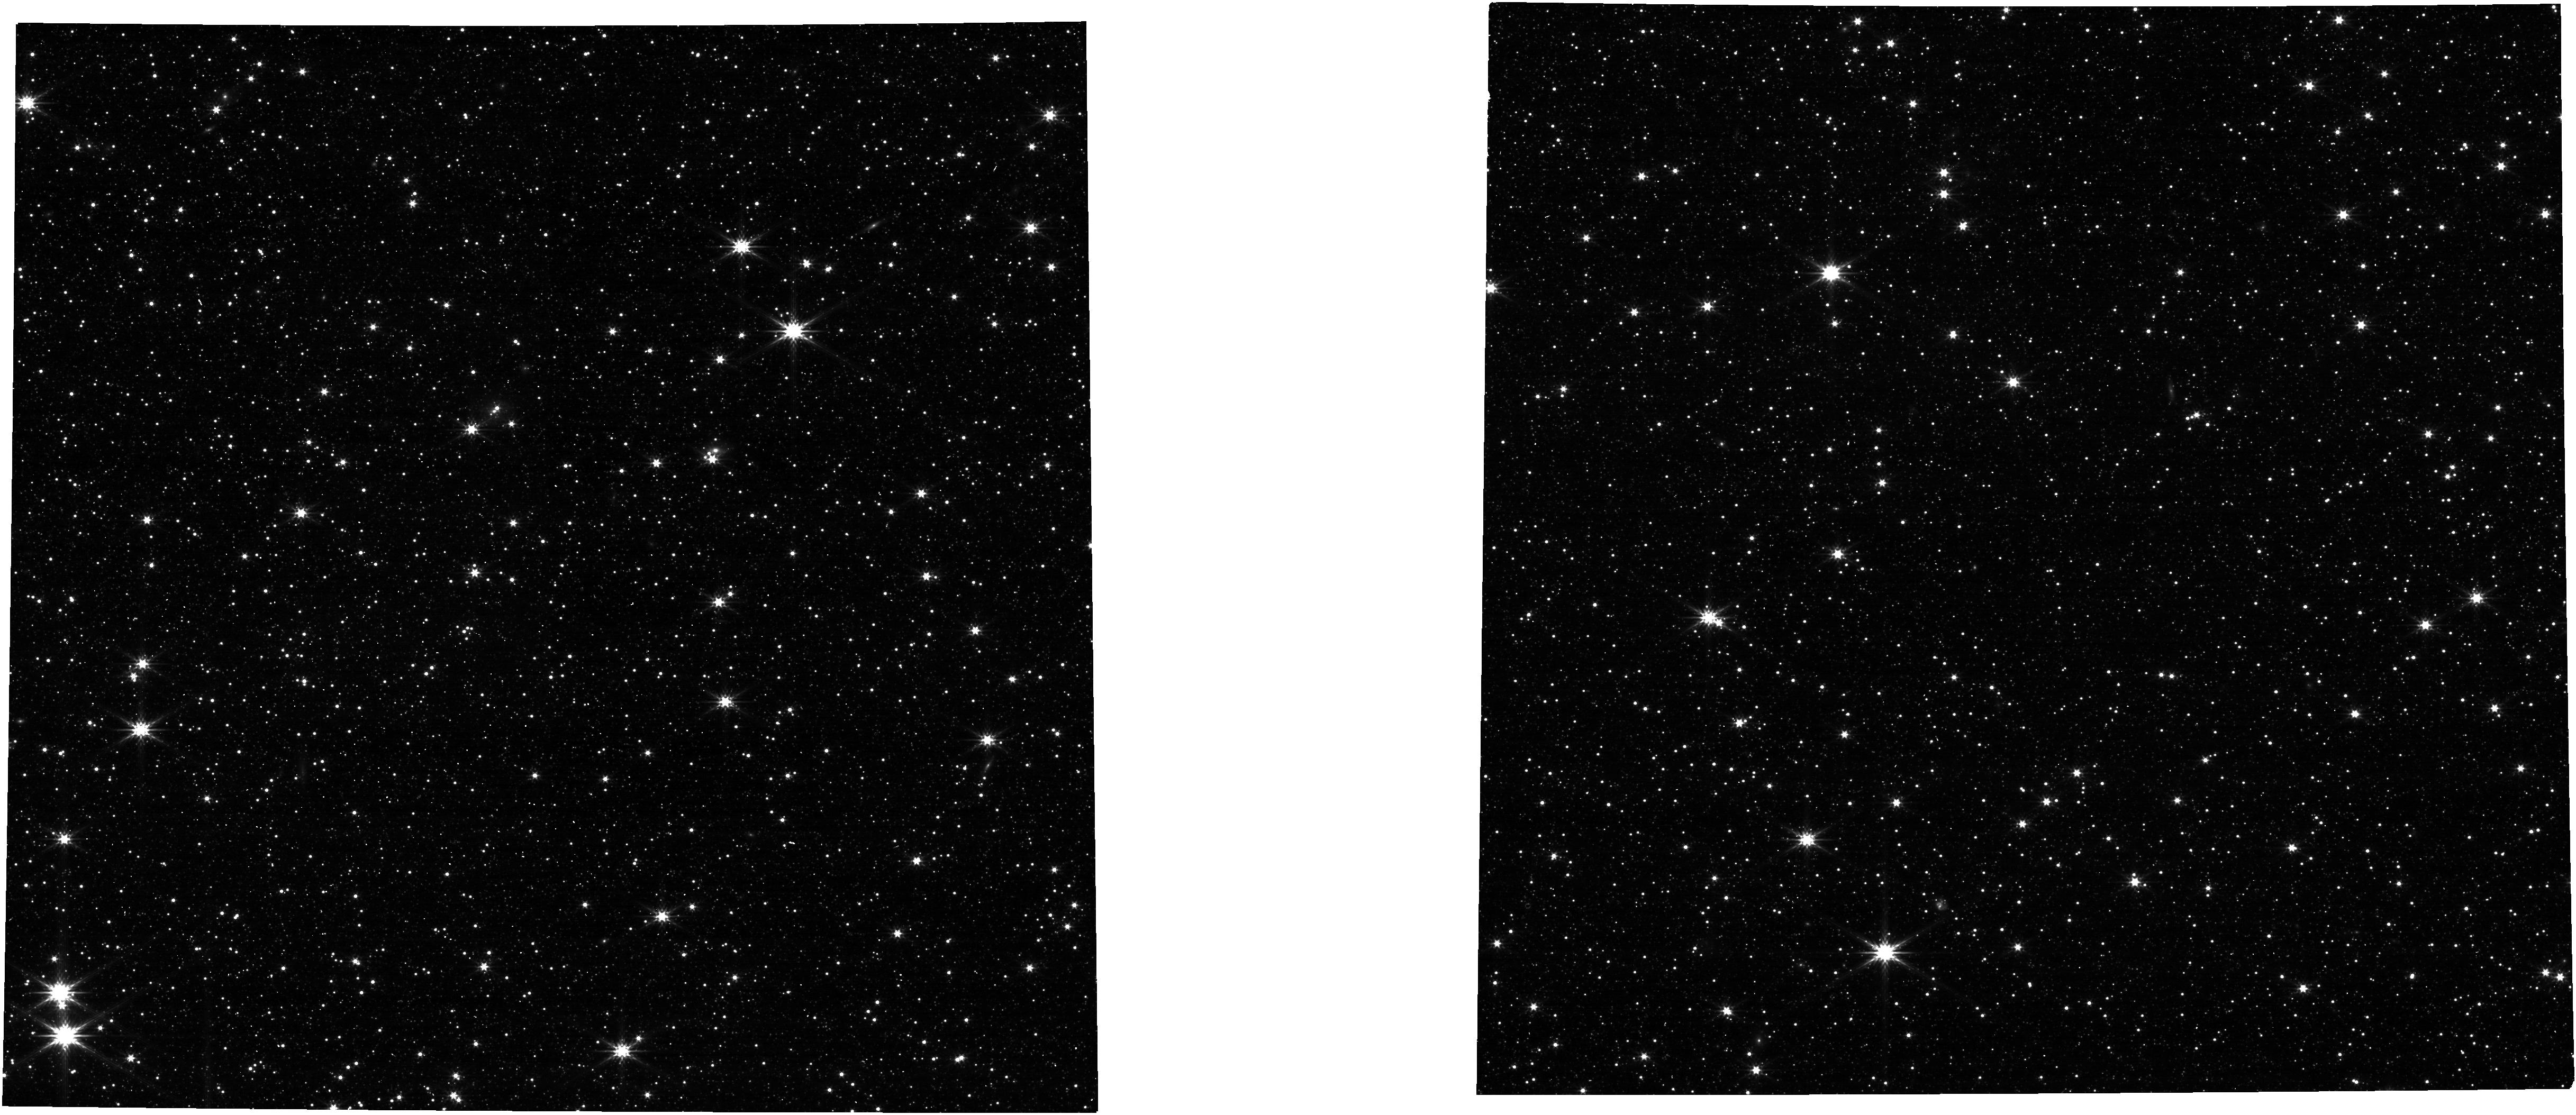
Target: LMC-ASTROM-FIELD. Instrument: NIRCAM. Filter: F277W. Exposure: 1 min. Observation ID: jw01072-o001_t001_nircam_clear-f277w

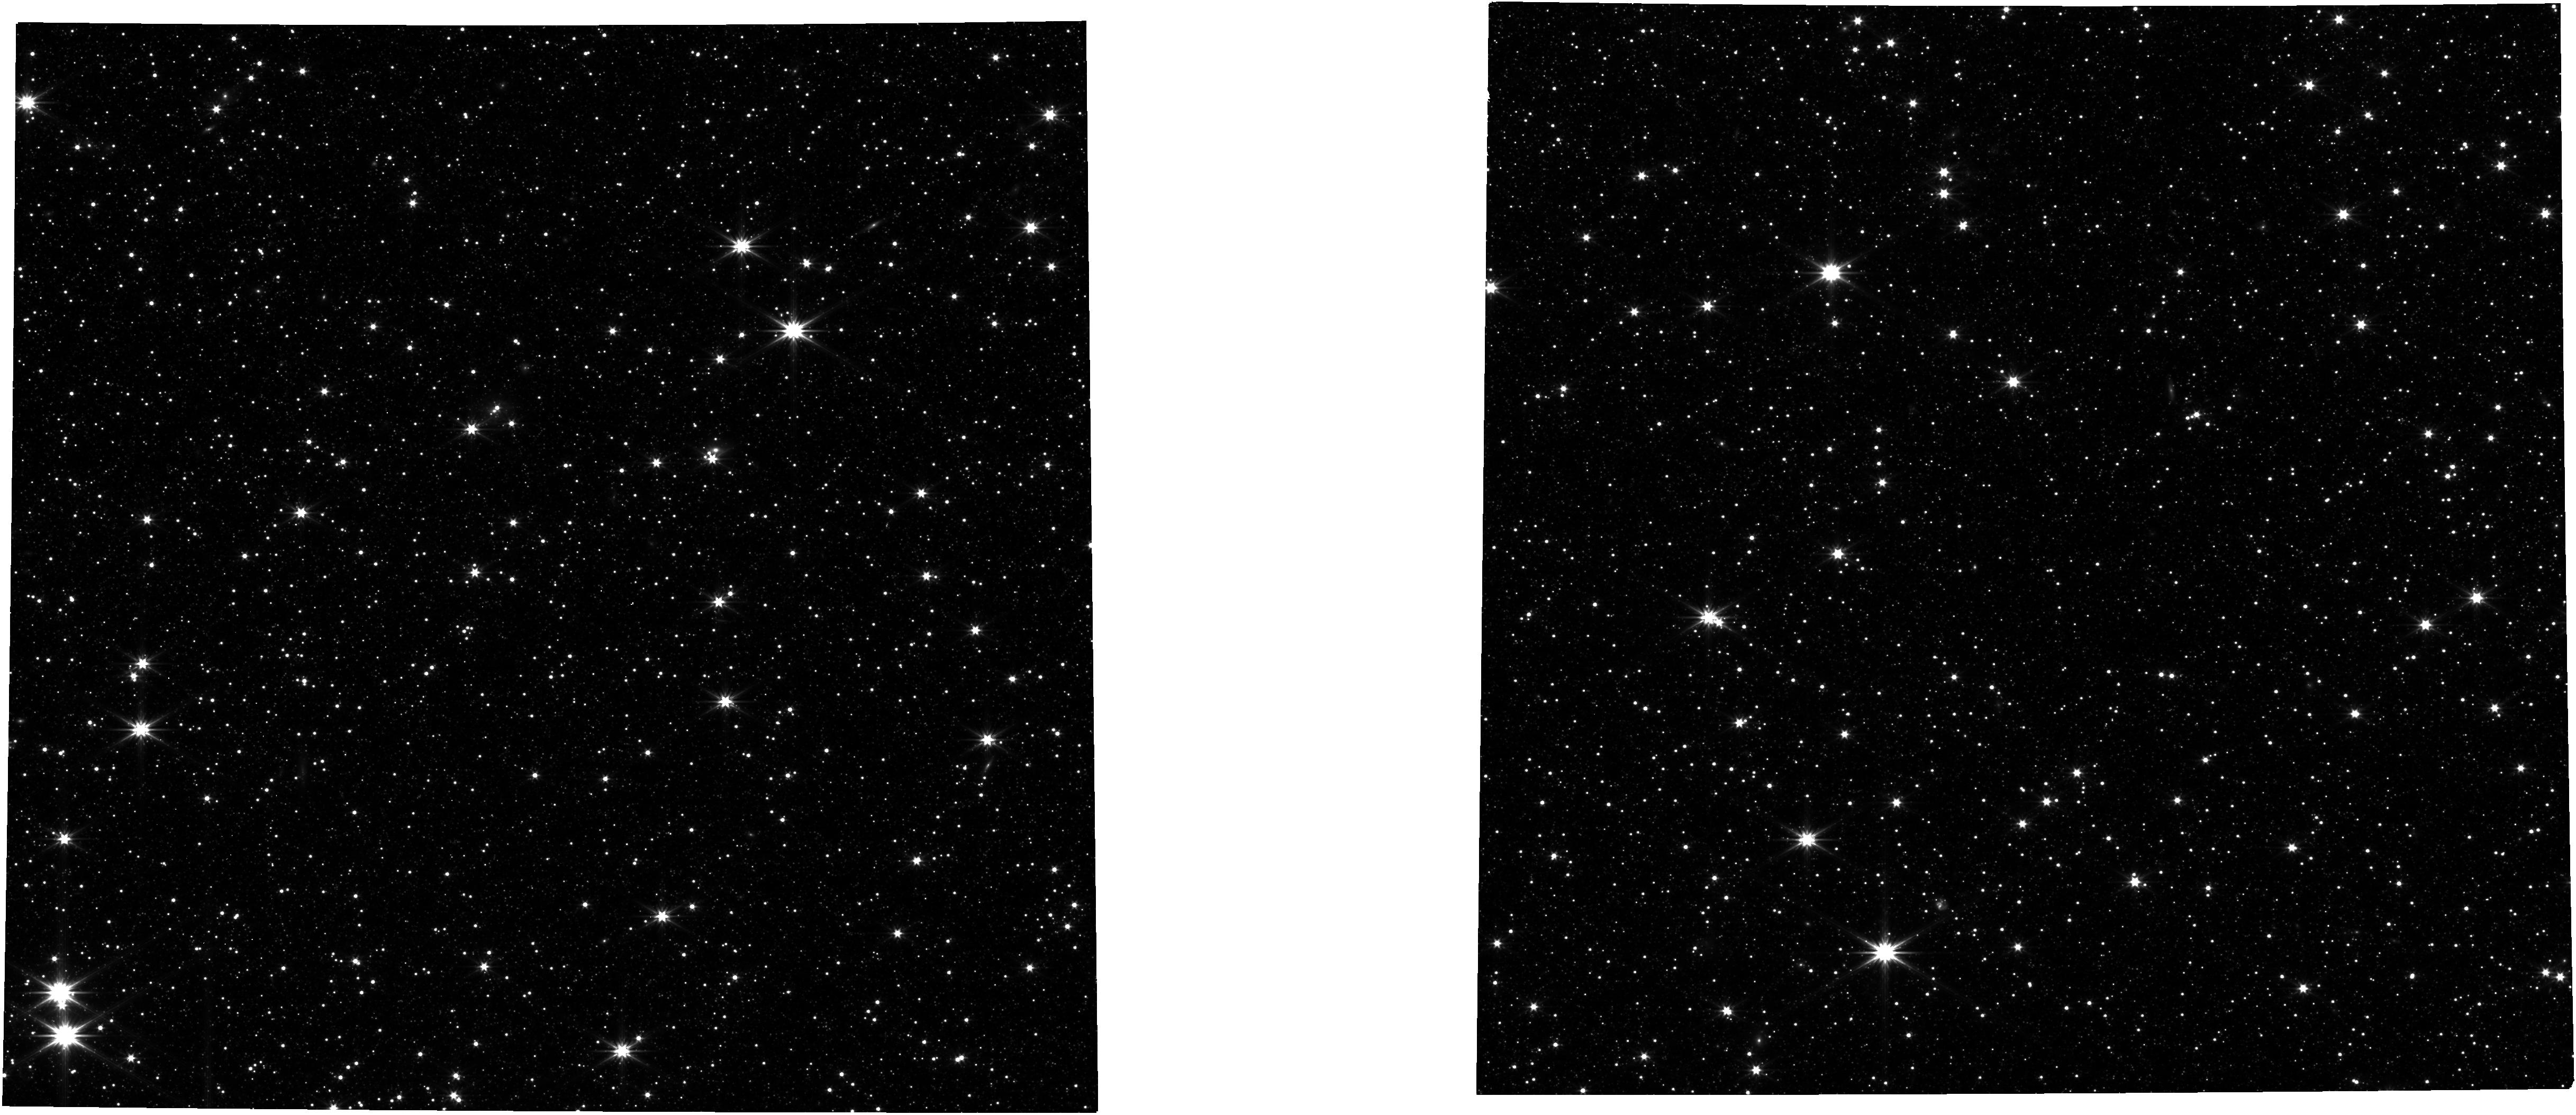
Target: LMC-ASTROM-FIELD. Instrument: NIRCAM. Filter: F322W2. Exposure: 3 min. Observation ID: jw01072-o001_t001_nircam_clear-f322w2

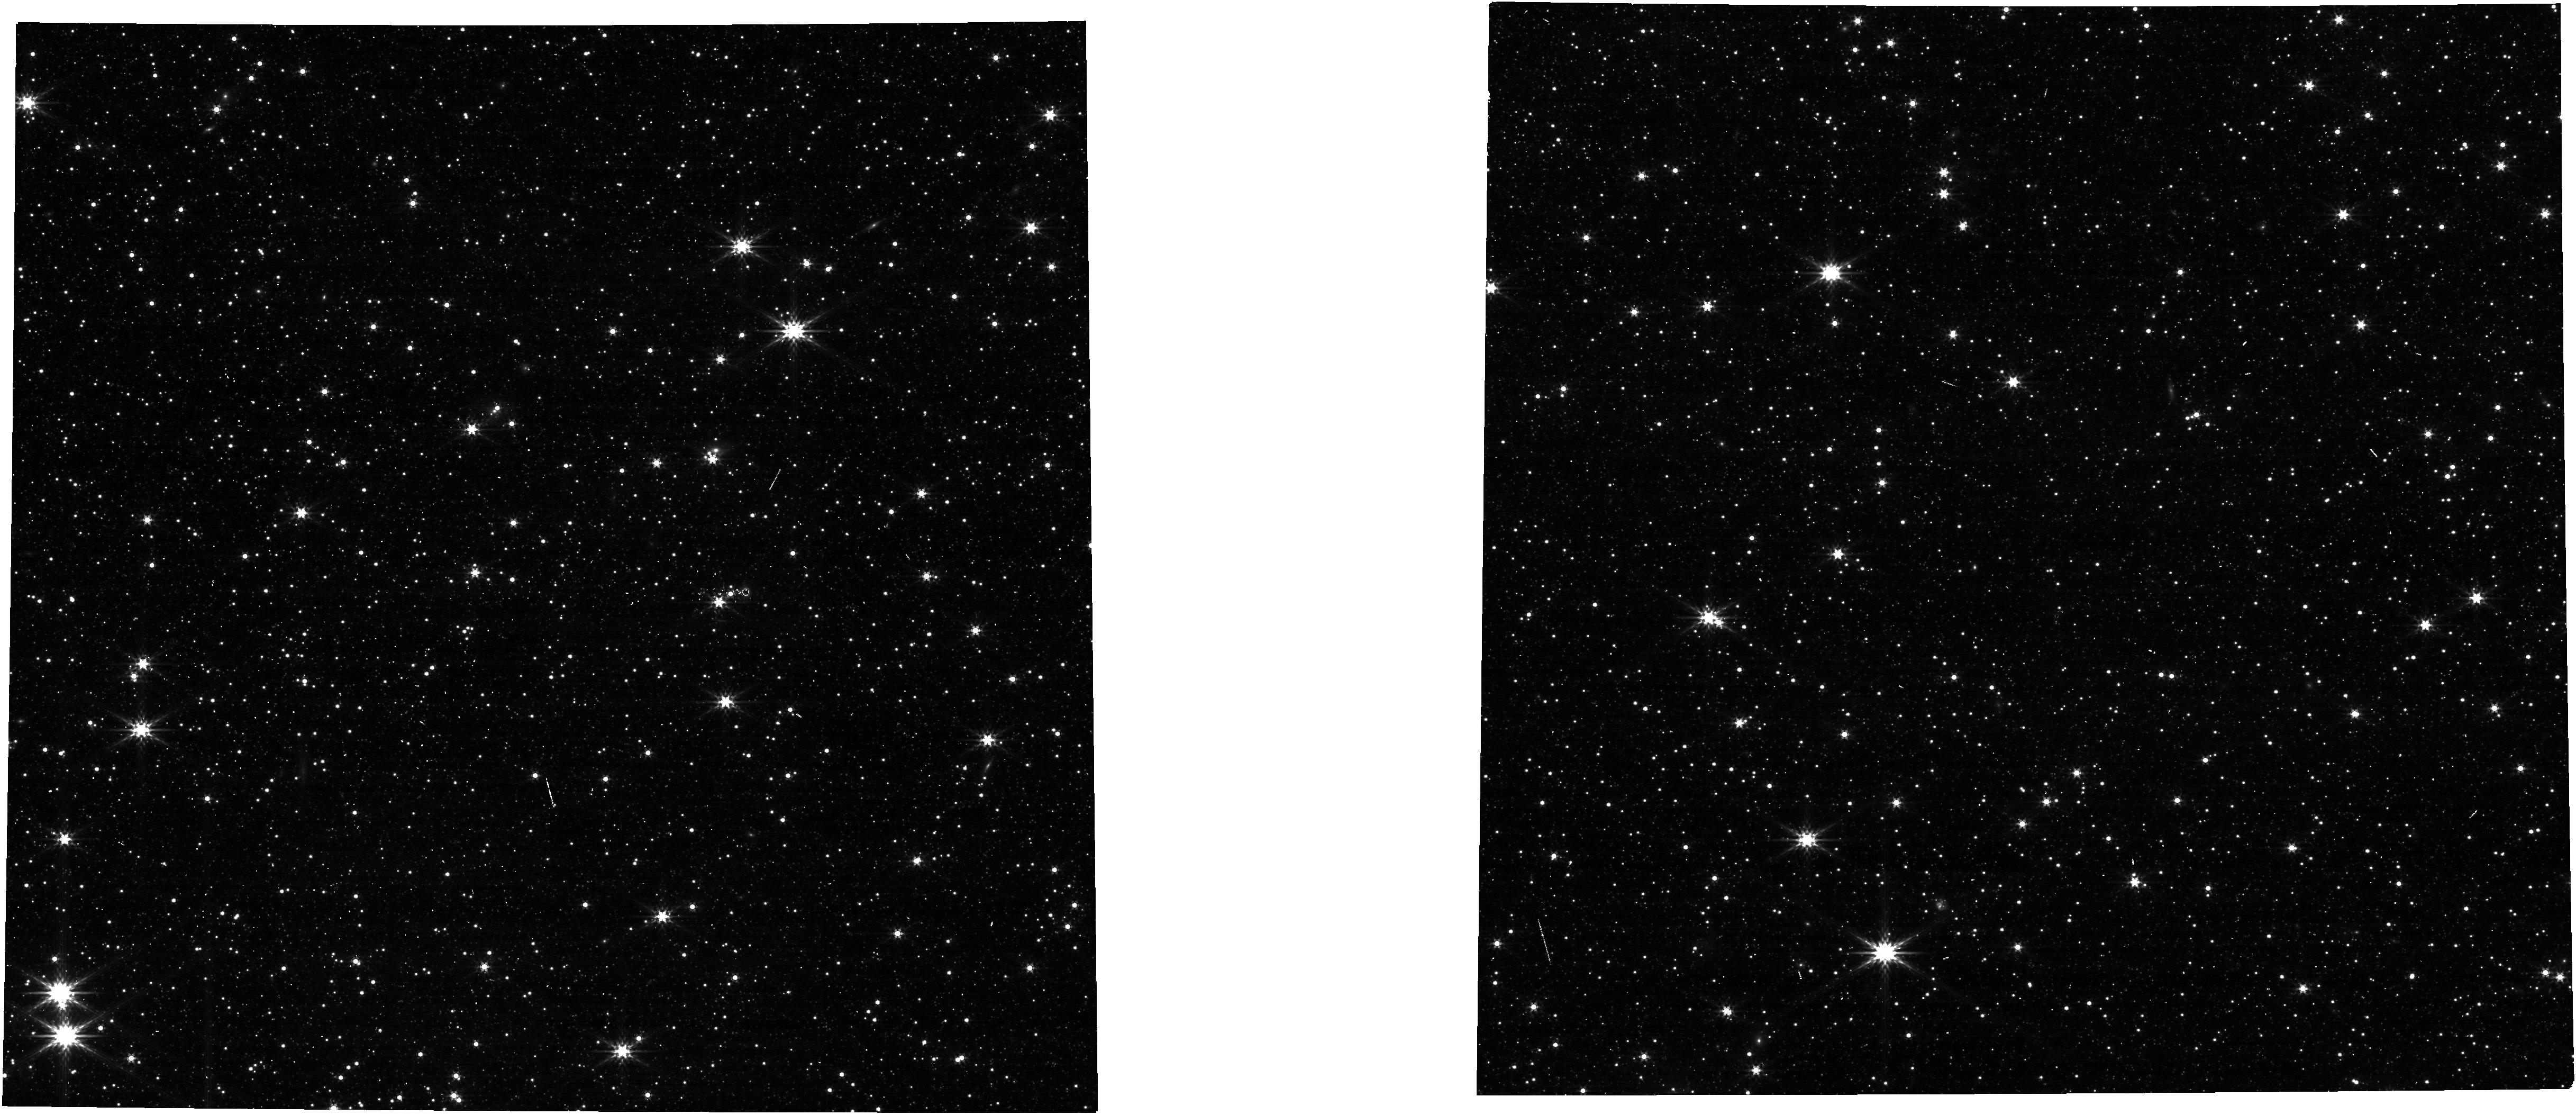
Target: LMC-ASTROM-FIELD. Instrument: NIRCAM. Filter: F356W. Exposure: 1 min. Observation ID: jw01072-o001_t001_nircam_clear-f356w

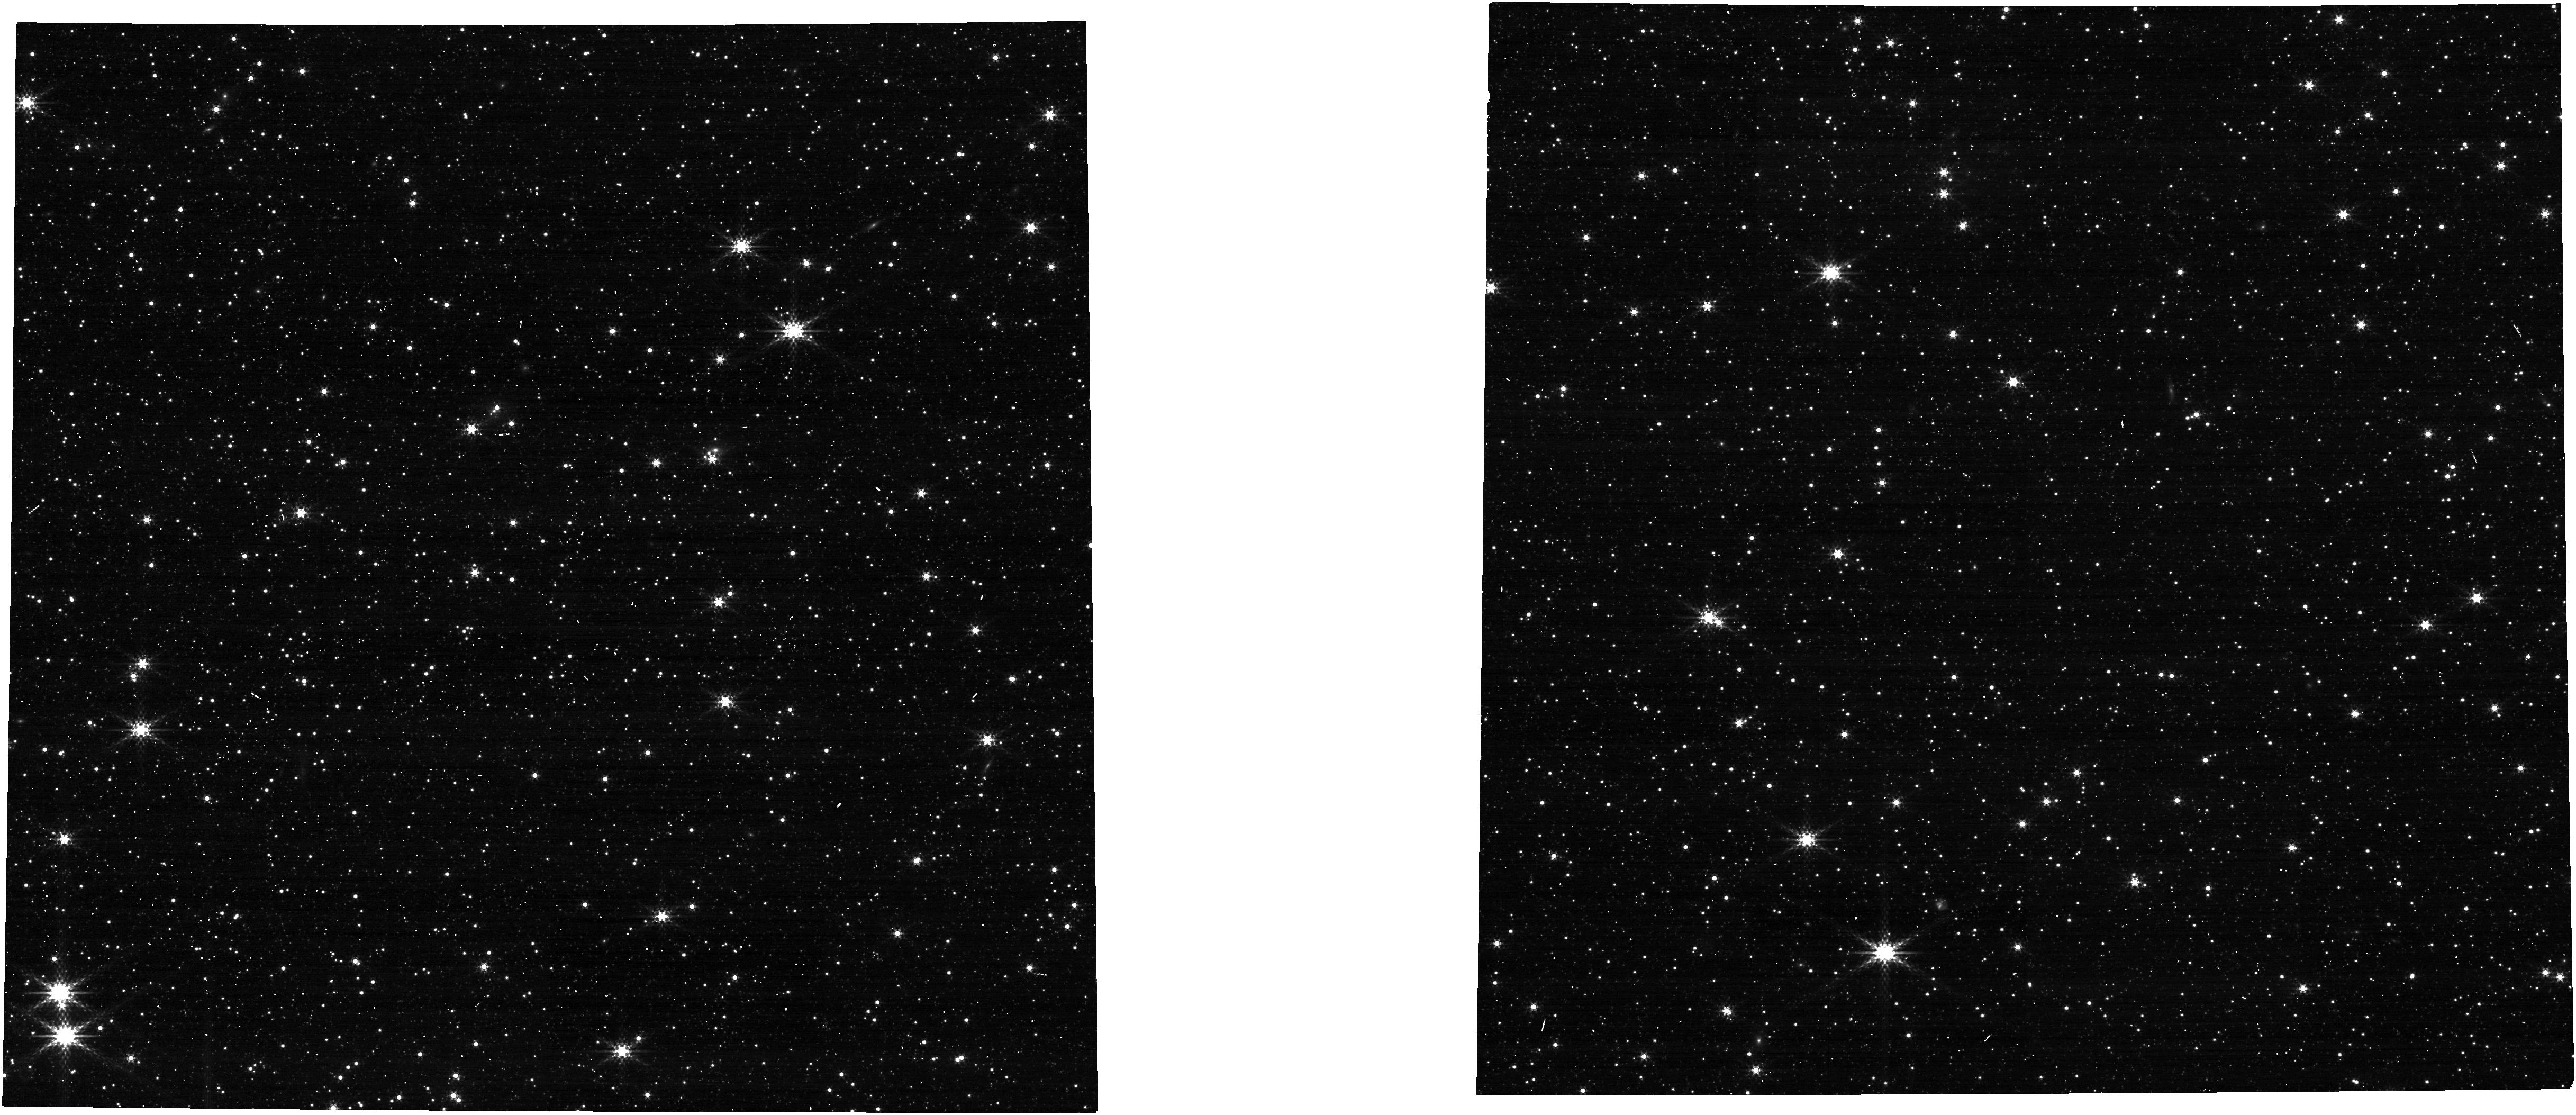
Target: LMC-ASTROM-FIELD. Instrument: NIRCAM. Filter: F335M. Exposure: 1 min. Observation ID: jw01072-o001_t001_nircam_clear-f335m

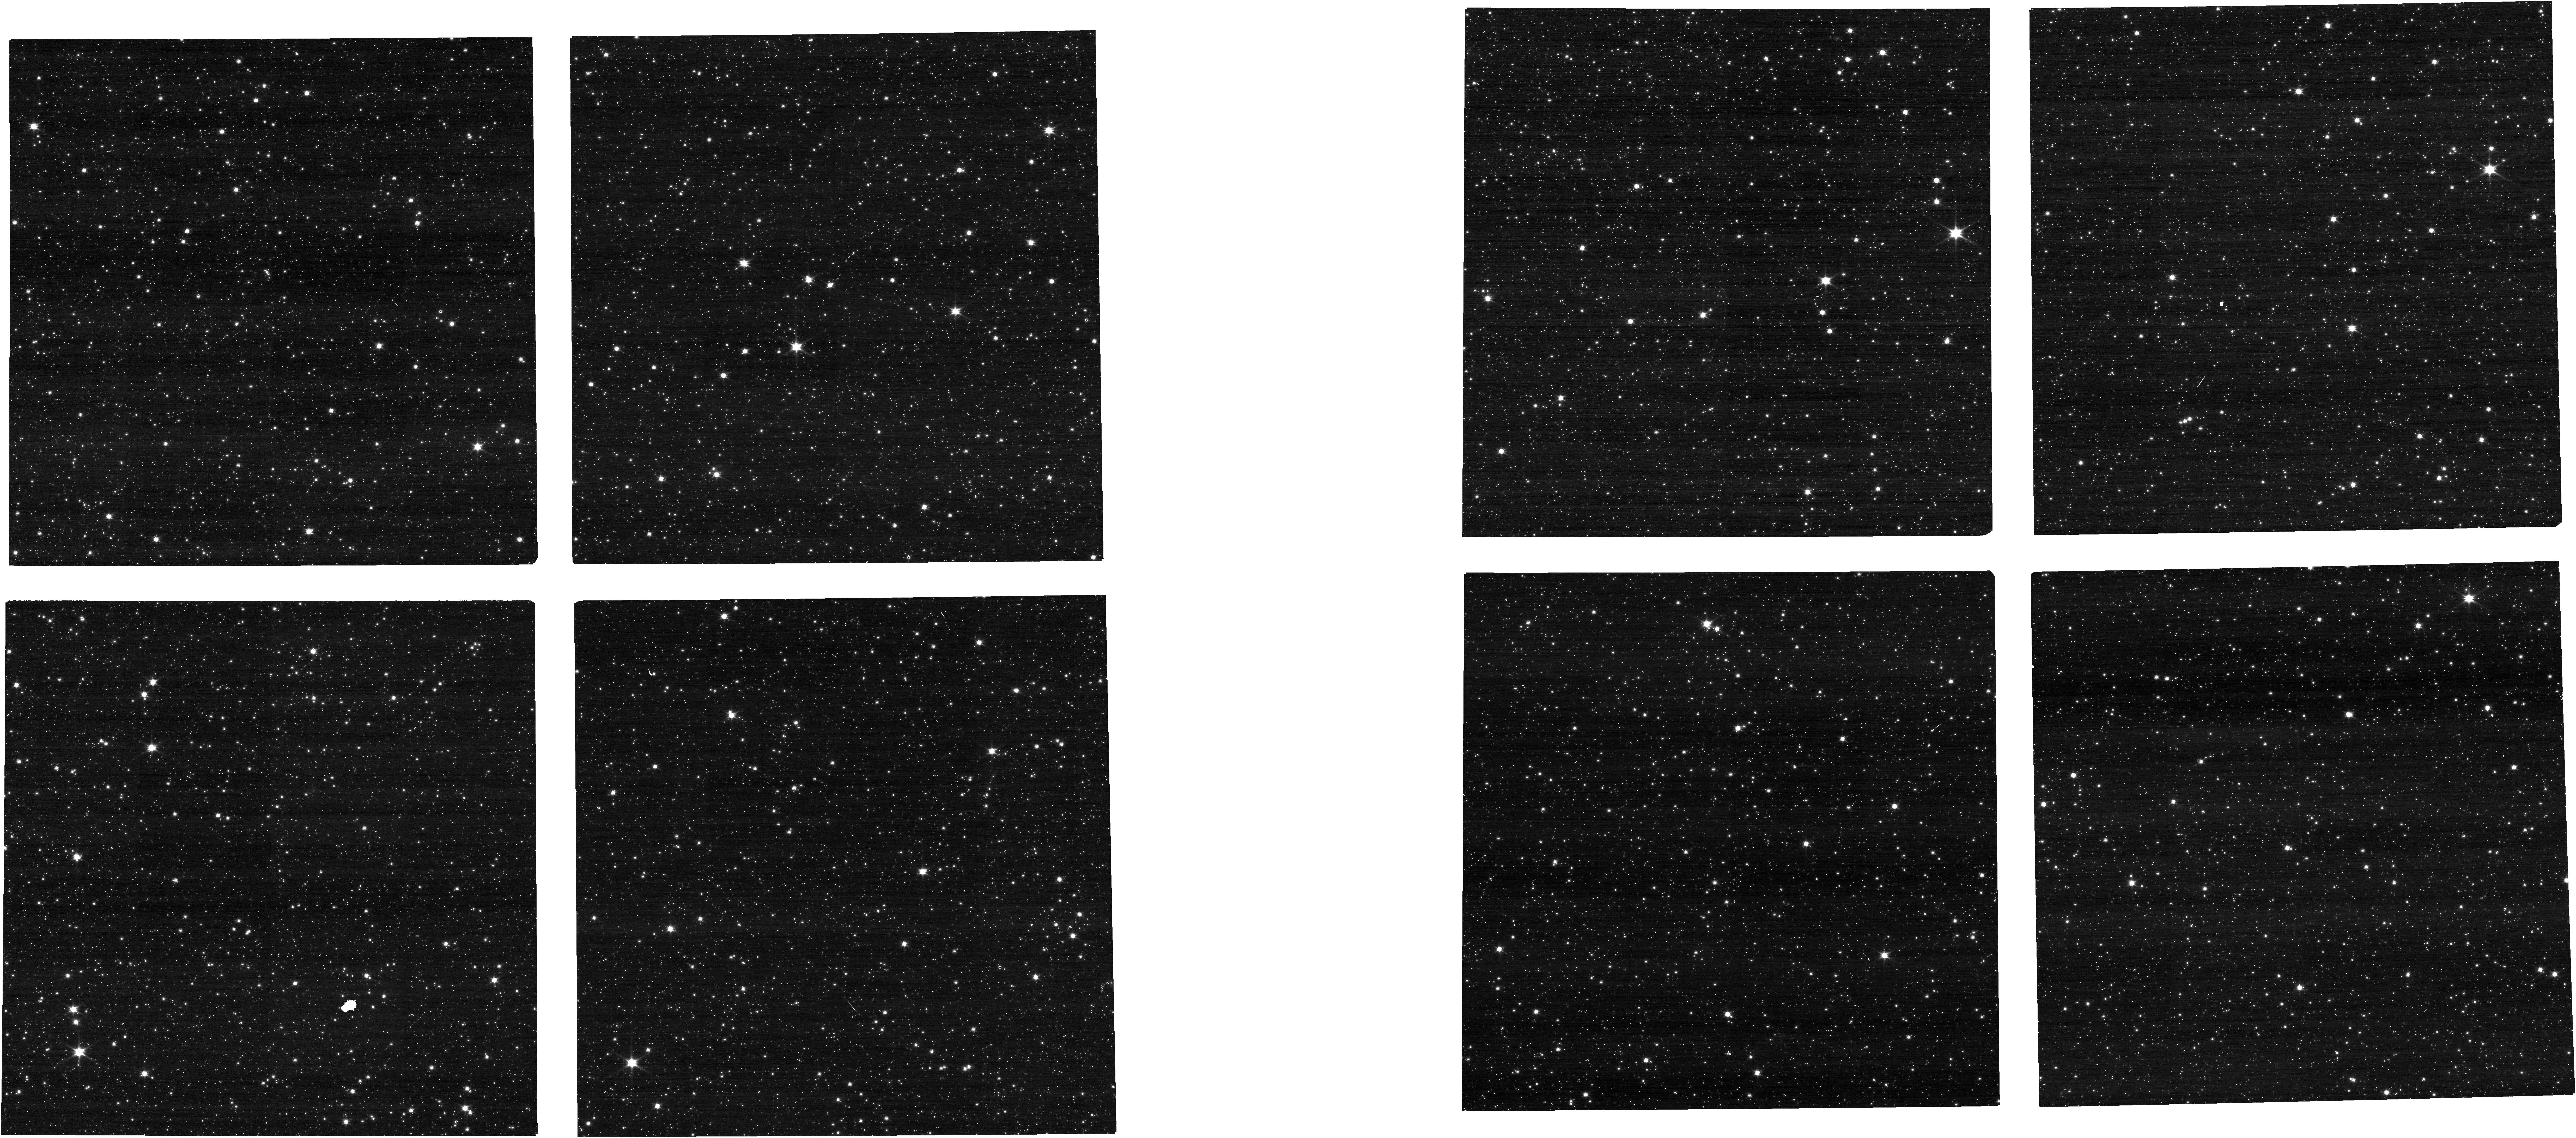
Target: LMC-ASTROM-FIELD. Instrument: NIRCAM. Filter: F070W. Exposure: 1 min. Observation ID: jw01072-o001_t001_nircam_clear-f070w

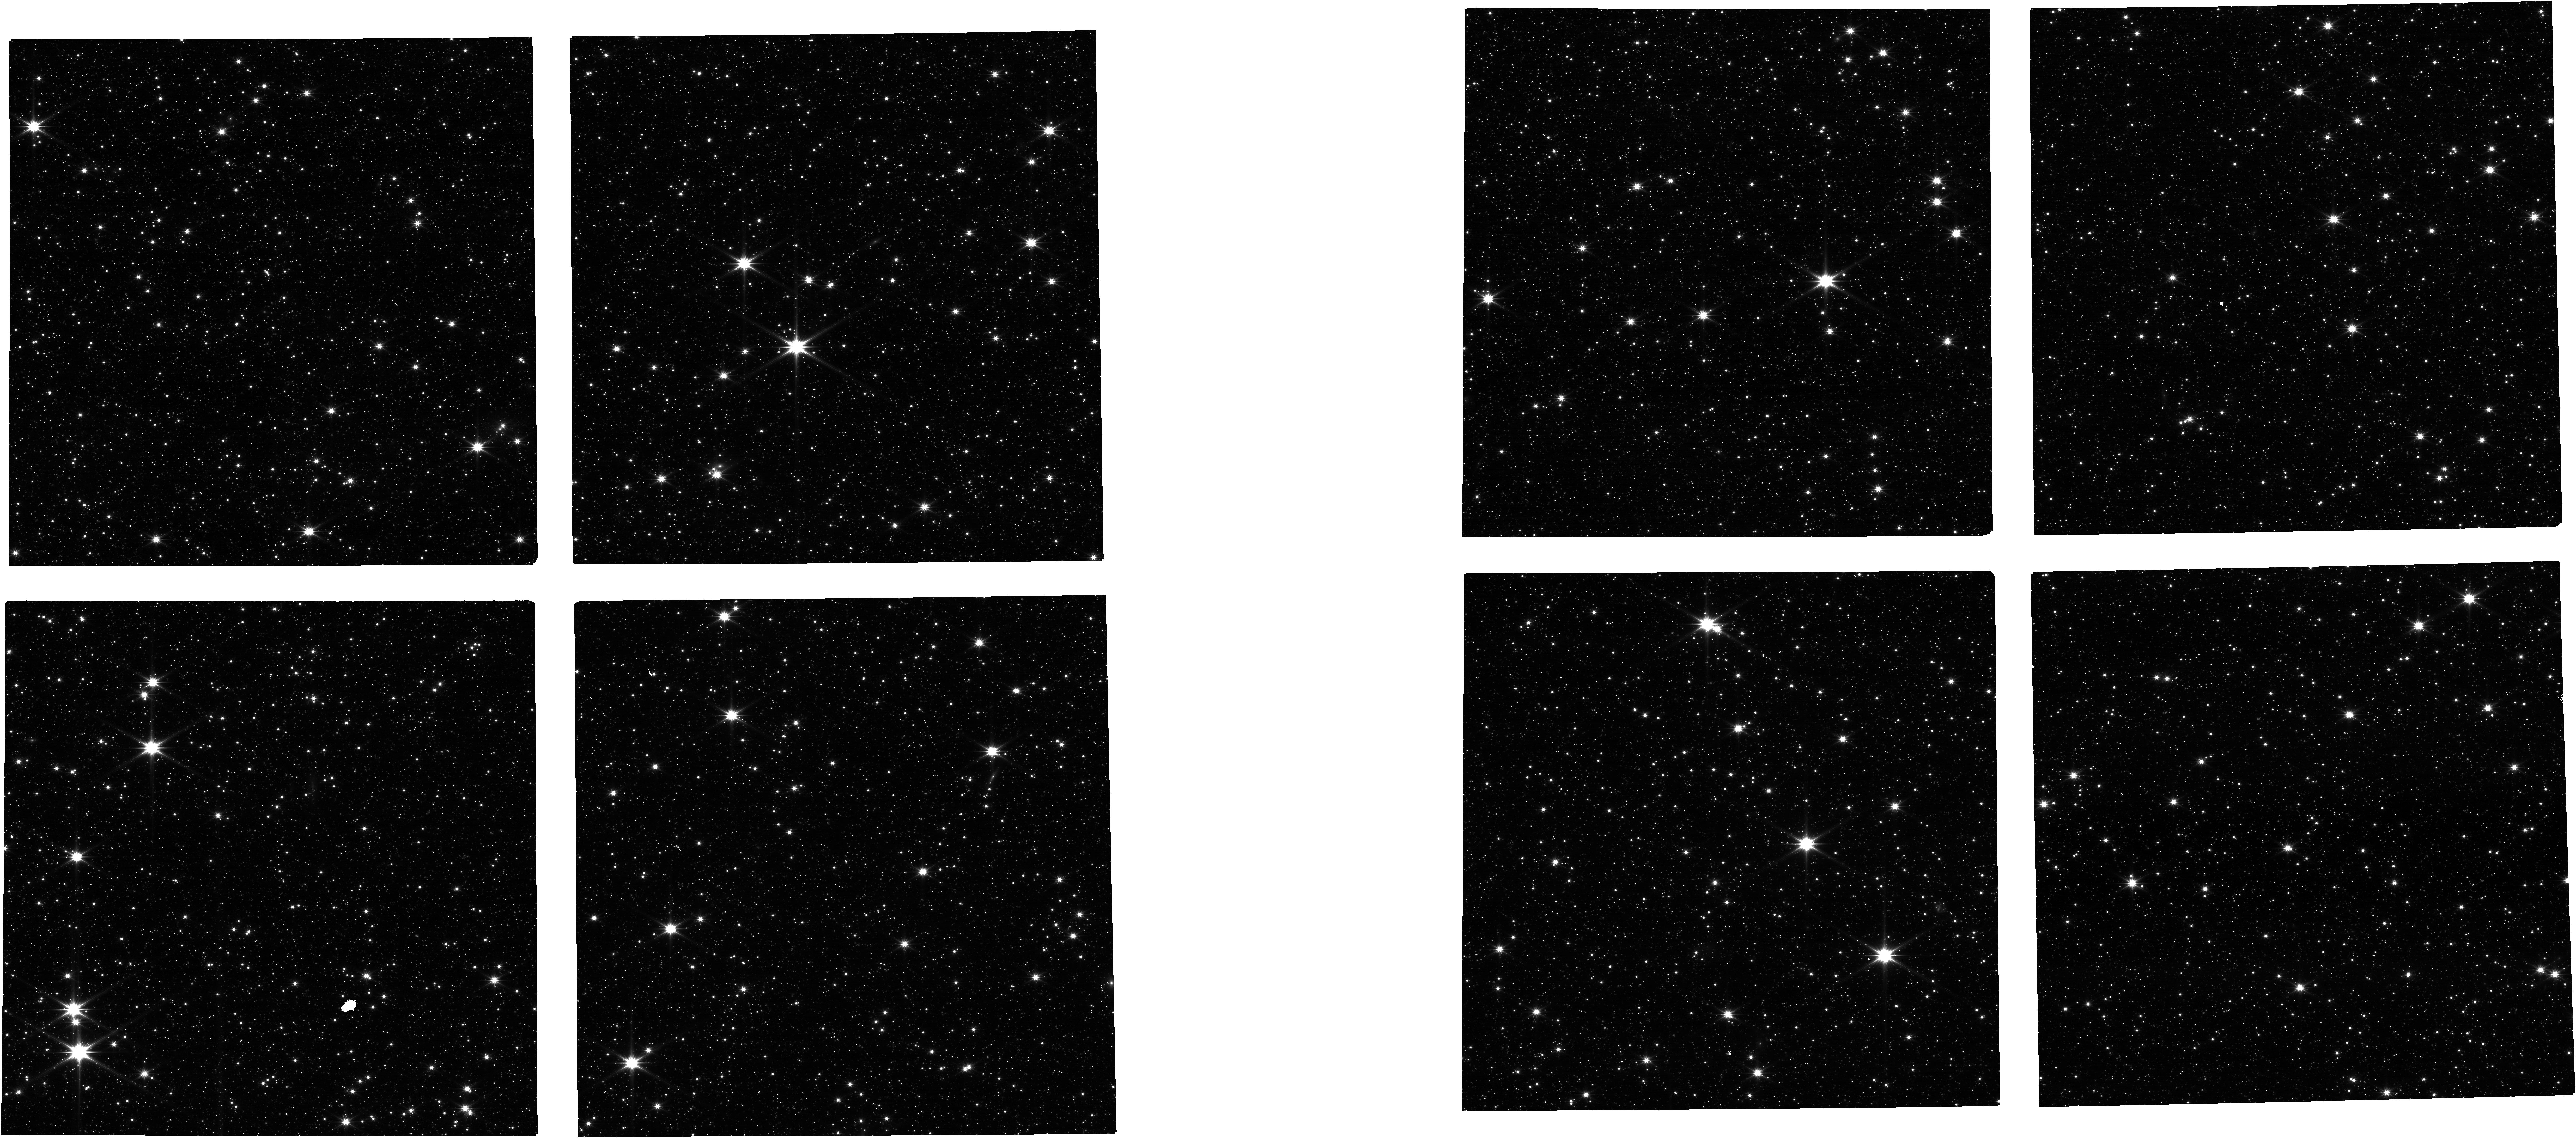
Target: LMC-ASTROM-FIELD. Instrument: NIRCAM. Filter: F150W2. Exposure: 1 min. Observation ID: jw01072-o001_t001_nircam_clear-f150w2

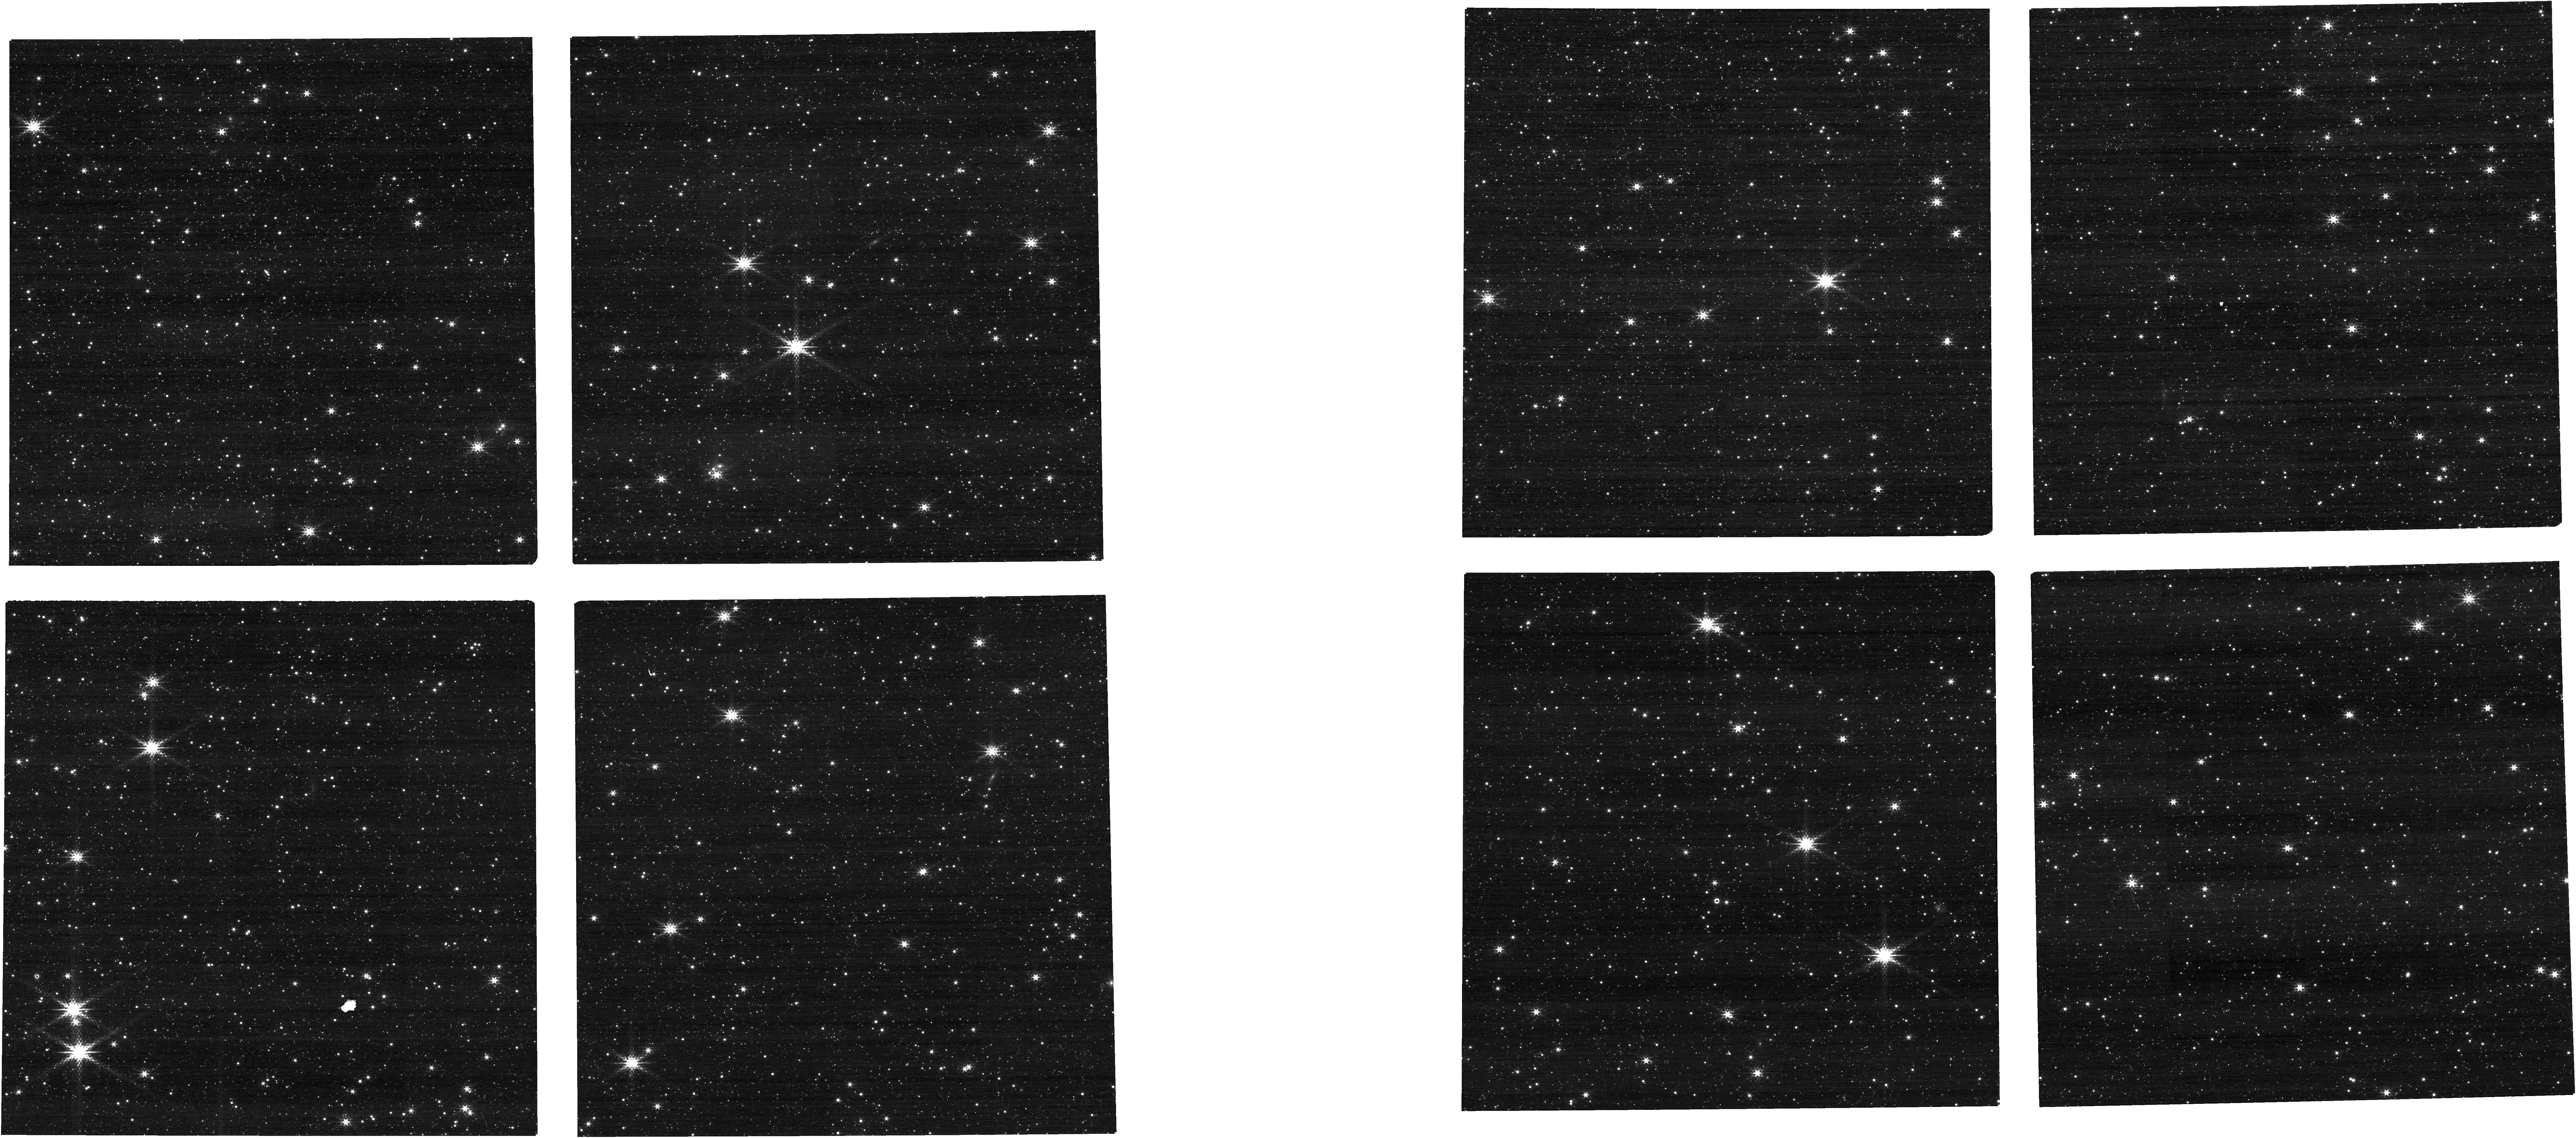
Target: LMC-ASTROM-FIELD. Instrument: NIRCAM. Filter: F210M. Exposure: 1 min. Observation ID: jw01072-o001_t001_nircam_clear-f210m

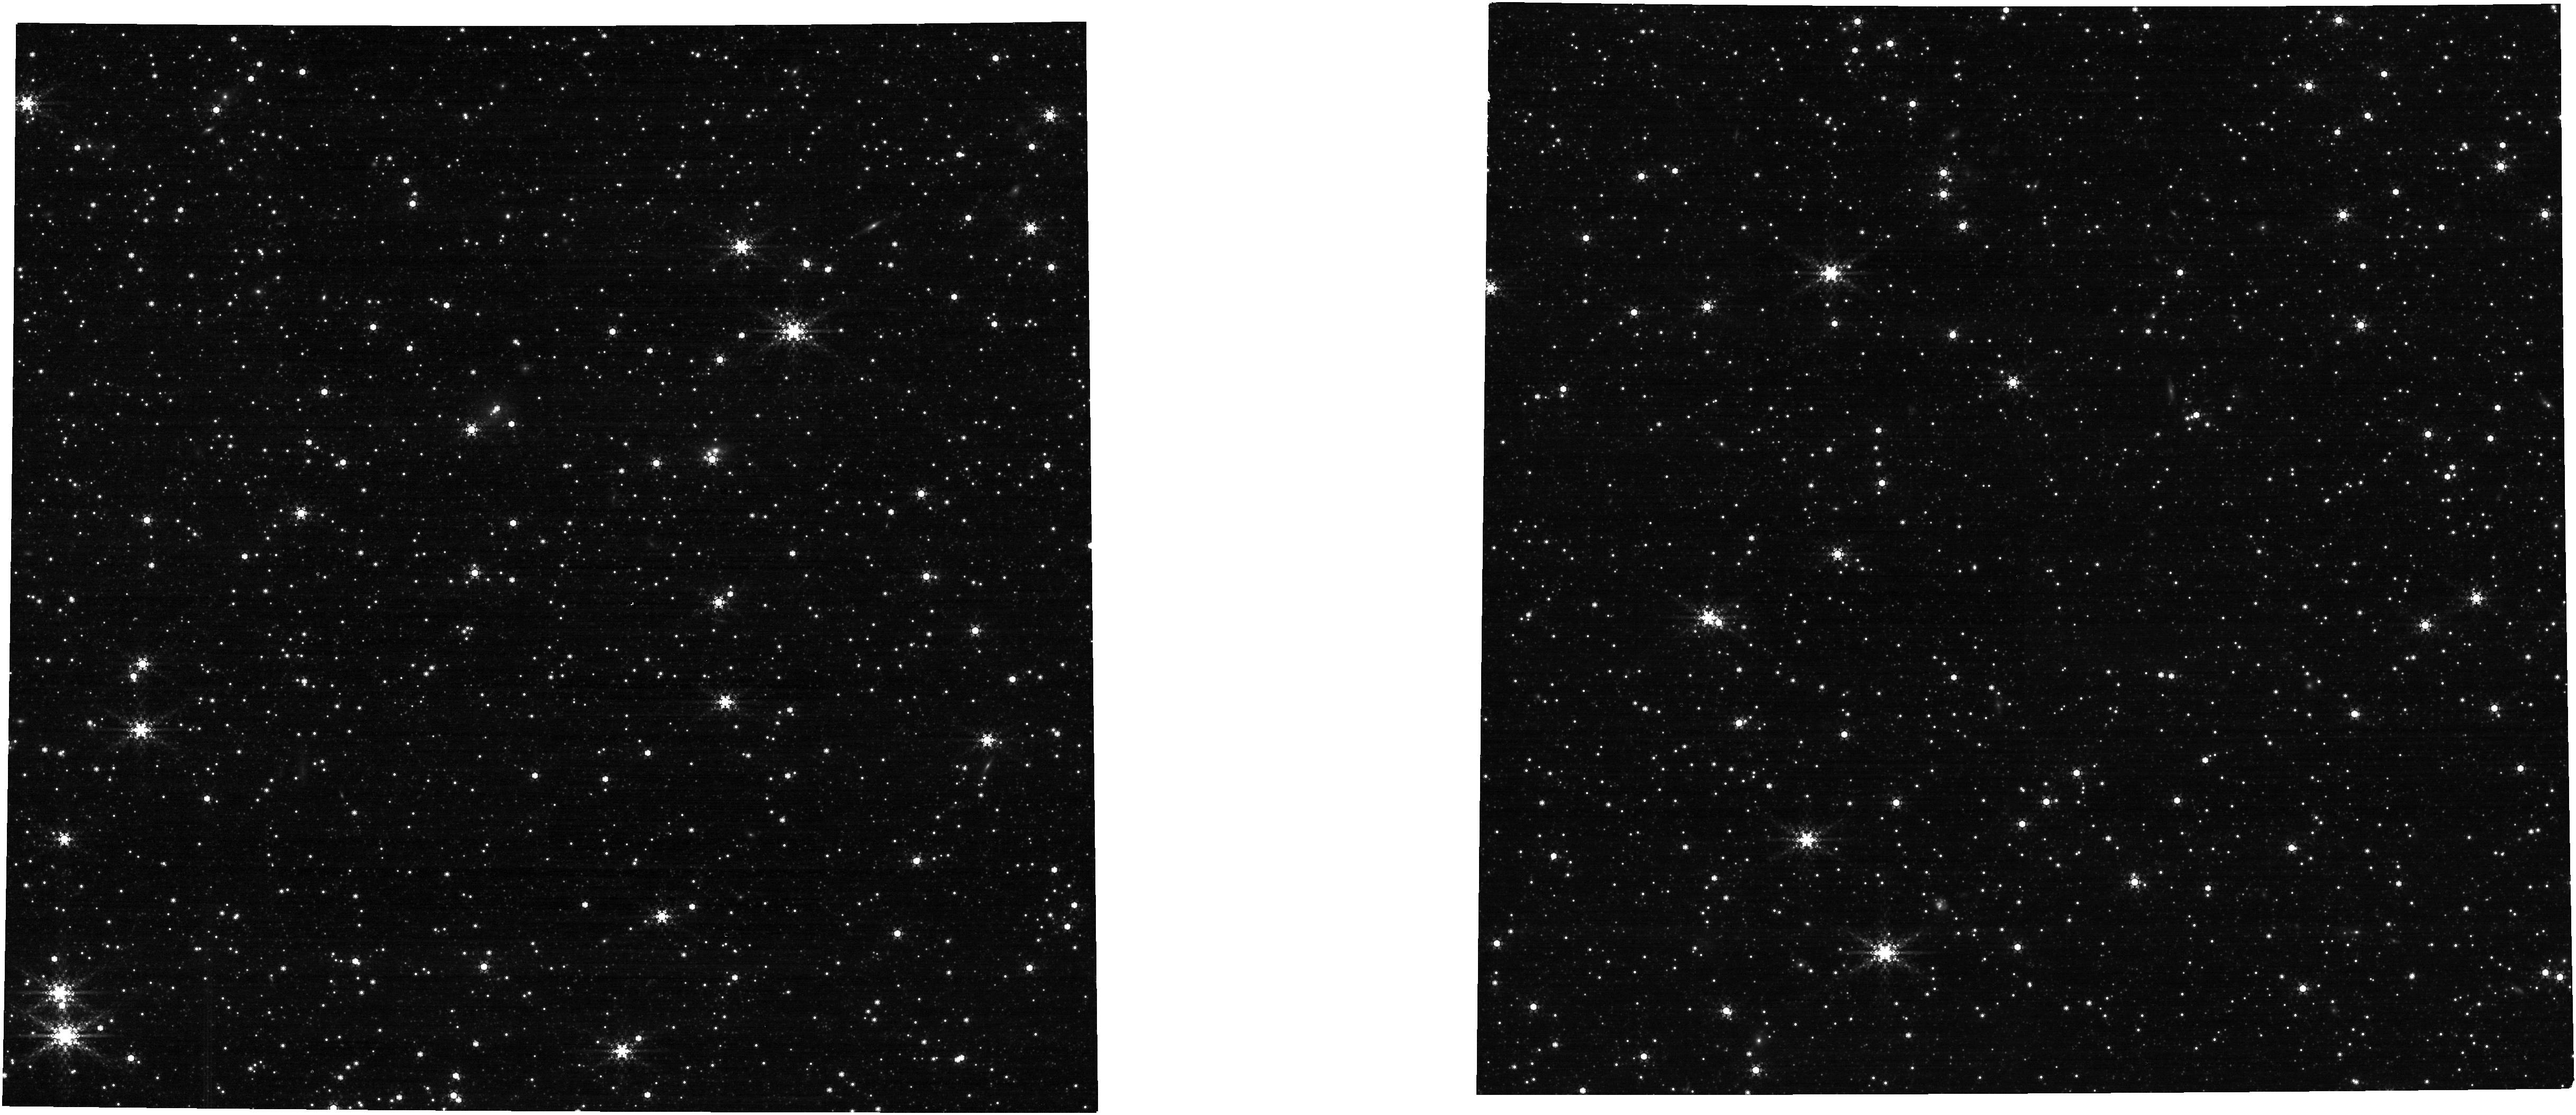
Target: LMC-ASTROM-FIELD. Instrument: NIRCAM. Filter: F480M. Exposure: 3 min. Observation ID: jw01072-o001_t001_nircam_clear-f480m

NIRCam Image Quality Verification by Filter (CAR NIRCam-023) (PI: Correnti, Matteo)

The purpose of this activity is to verify that all NIRCam filters produce high-quality images. A 2-pt dithered image of the standard LMC astrometric calibration field in the CVZ through each filter enables assessment of the NIRCam PSF across all detectors. Prepared software will yield well- sampled, composite PSFs synthesized from several closely separated images of stars at various fiducial locations across the each SCA. These PSFs will be compared with model PSFs based on the OPD from the most recent wavefront-sensing activity to verify that the filters (1) do not introduce any unexpected wavefront error, and (2) provide good image quality everywhere on the detector. Because all exposures are taken at the same pointings with the same guide star under fine-guidance, the centroid positions of the stars will reveal whether or not the filters introduce any translation or magnification of the field. Higher-order positional variations will reveal any fine-scale, filter- dependent distortions across the field relative to the high-precision asrometric solutions obtained using 4 SWC and 4 LWC filters in CAR NIRCAM-021. The limited data from this activity will likely be insufficient to provide filter-dependent distortion solutions with the precision needed for the final calibration pipeline, but they will inform us how much effort is required to construct adequate solutions for all filters. Observations to define astrometric solutions for all filters will be conducted after commissioning. =====abstract modified by M. Correnti 06/19======